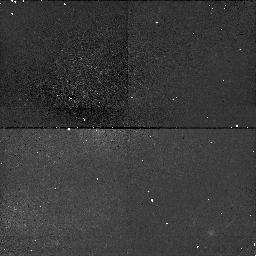
Target: NGC4151. Instrument: NICMOS/NIC1. Filter: F110W. Exposure: 38 min. Observation ID: n42302040

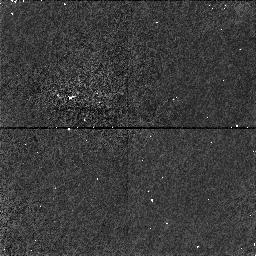
Target: NGC4151-OFFSET. Instrument: NICMOS/NIC1. Filter: F160W. Exposure: 34 min. Observation ID: n42305020

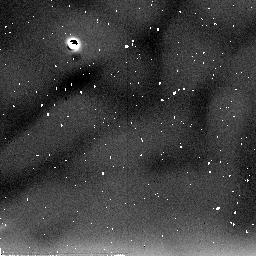
Target: NGC4151. Instrument: NICMOS/NIC2. Filter: F205W. Exposure: 38 min. Observation ID: n423a1010

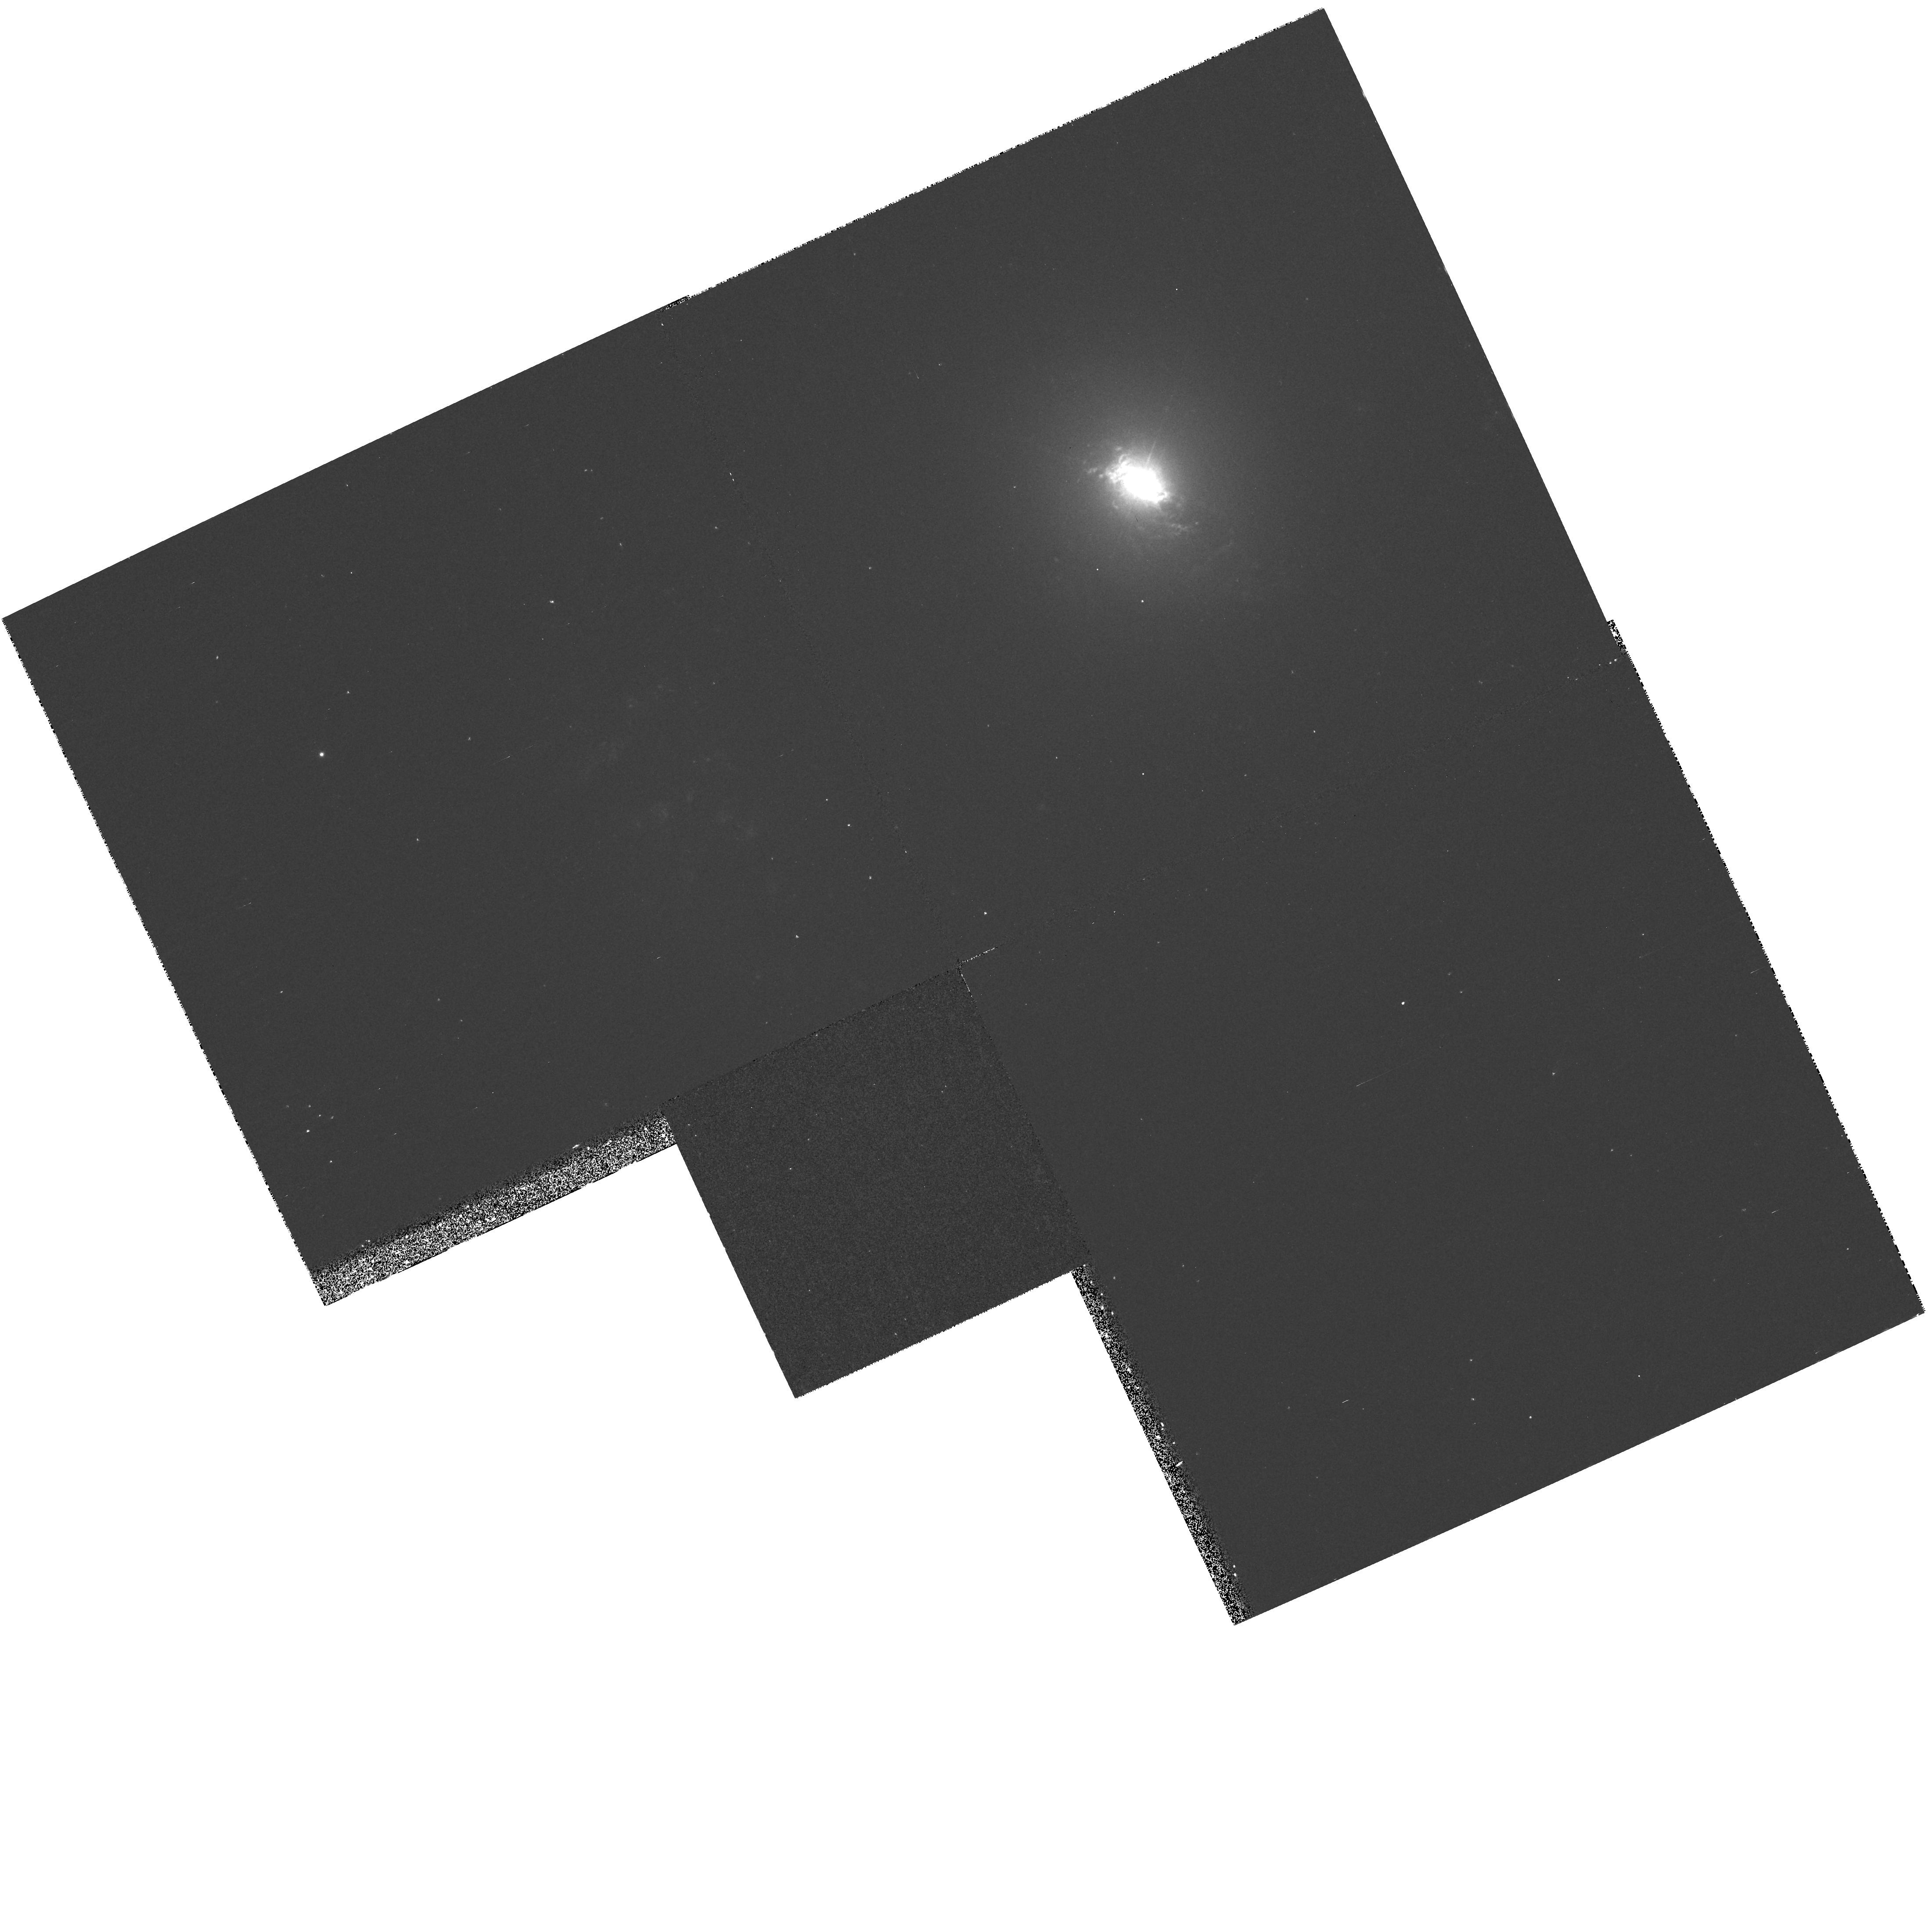
Target: NGC4151. Instrument: WFPC2/PC. Filter: F673N. Exposure: 20 min. Observation ID: hst_7569_06_wfpc2_pc_f673n_u42306

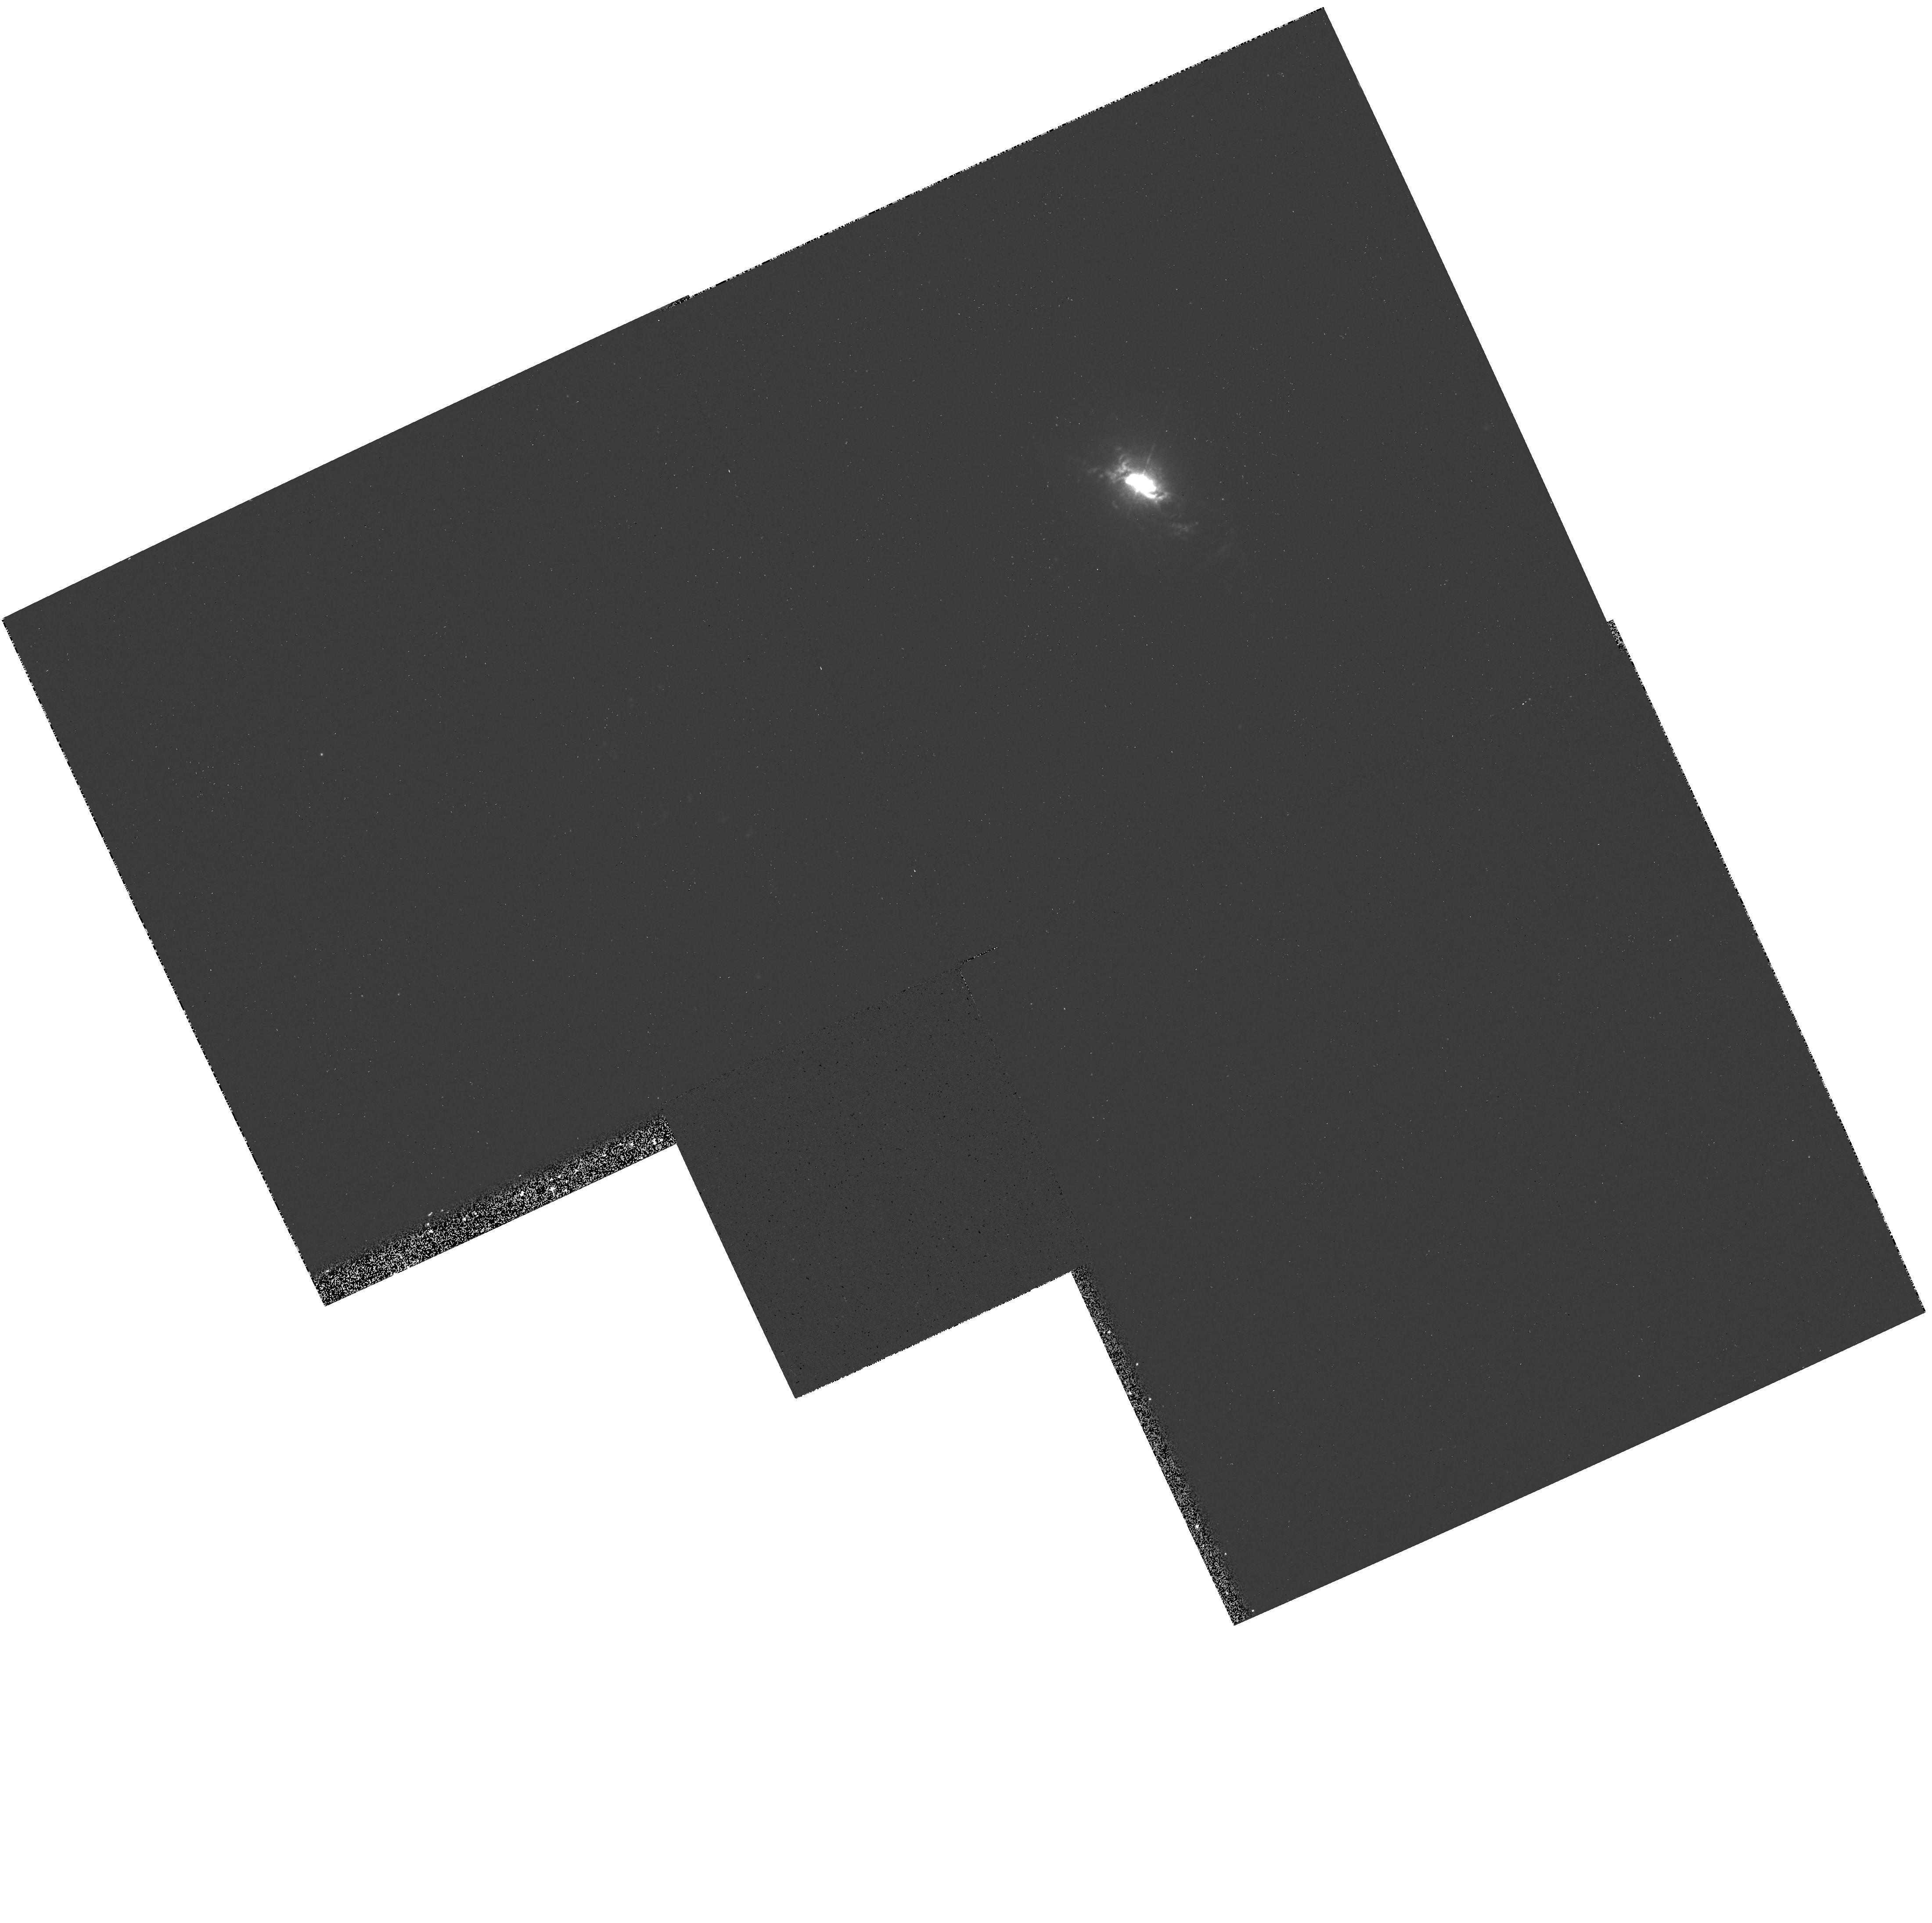
Target: NGC4151. Instrument: WFPC2/PC. Filter: F658N. Exposure: 7 min. Observation ID: hst_7569_06_wfpc2_pc_f658n_u42306

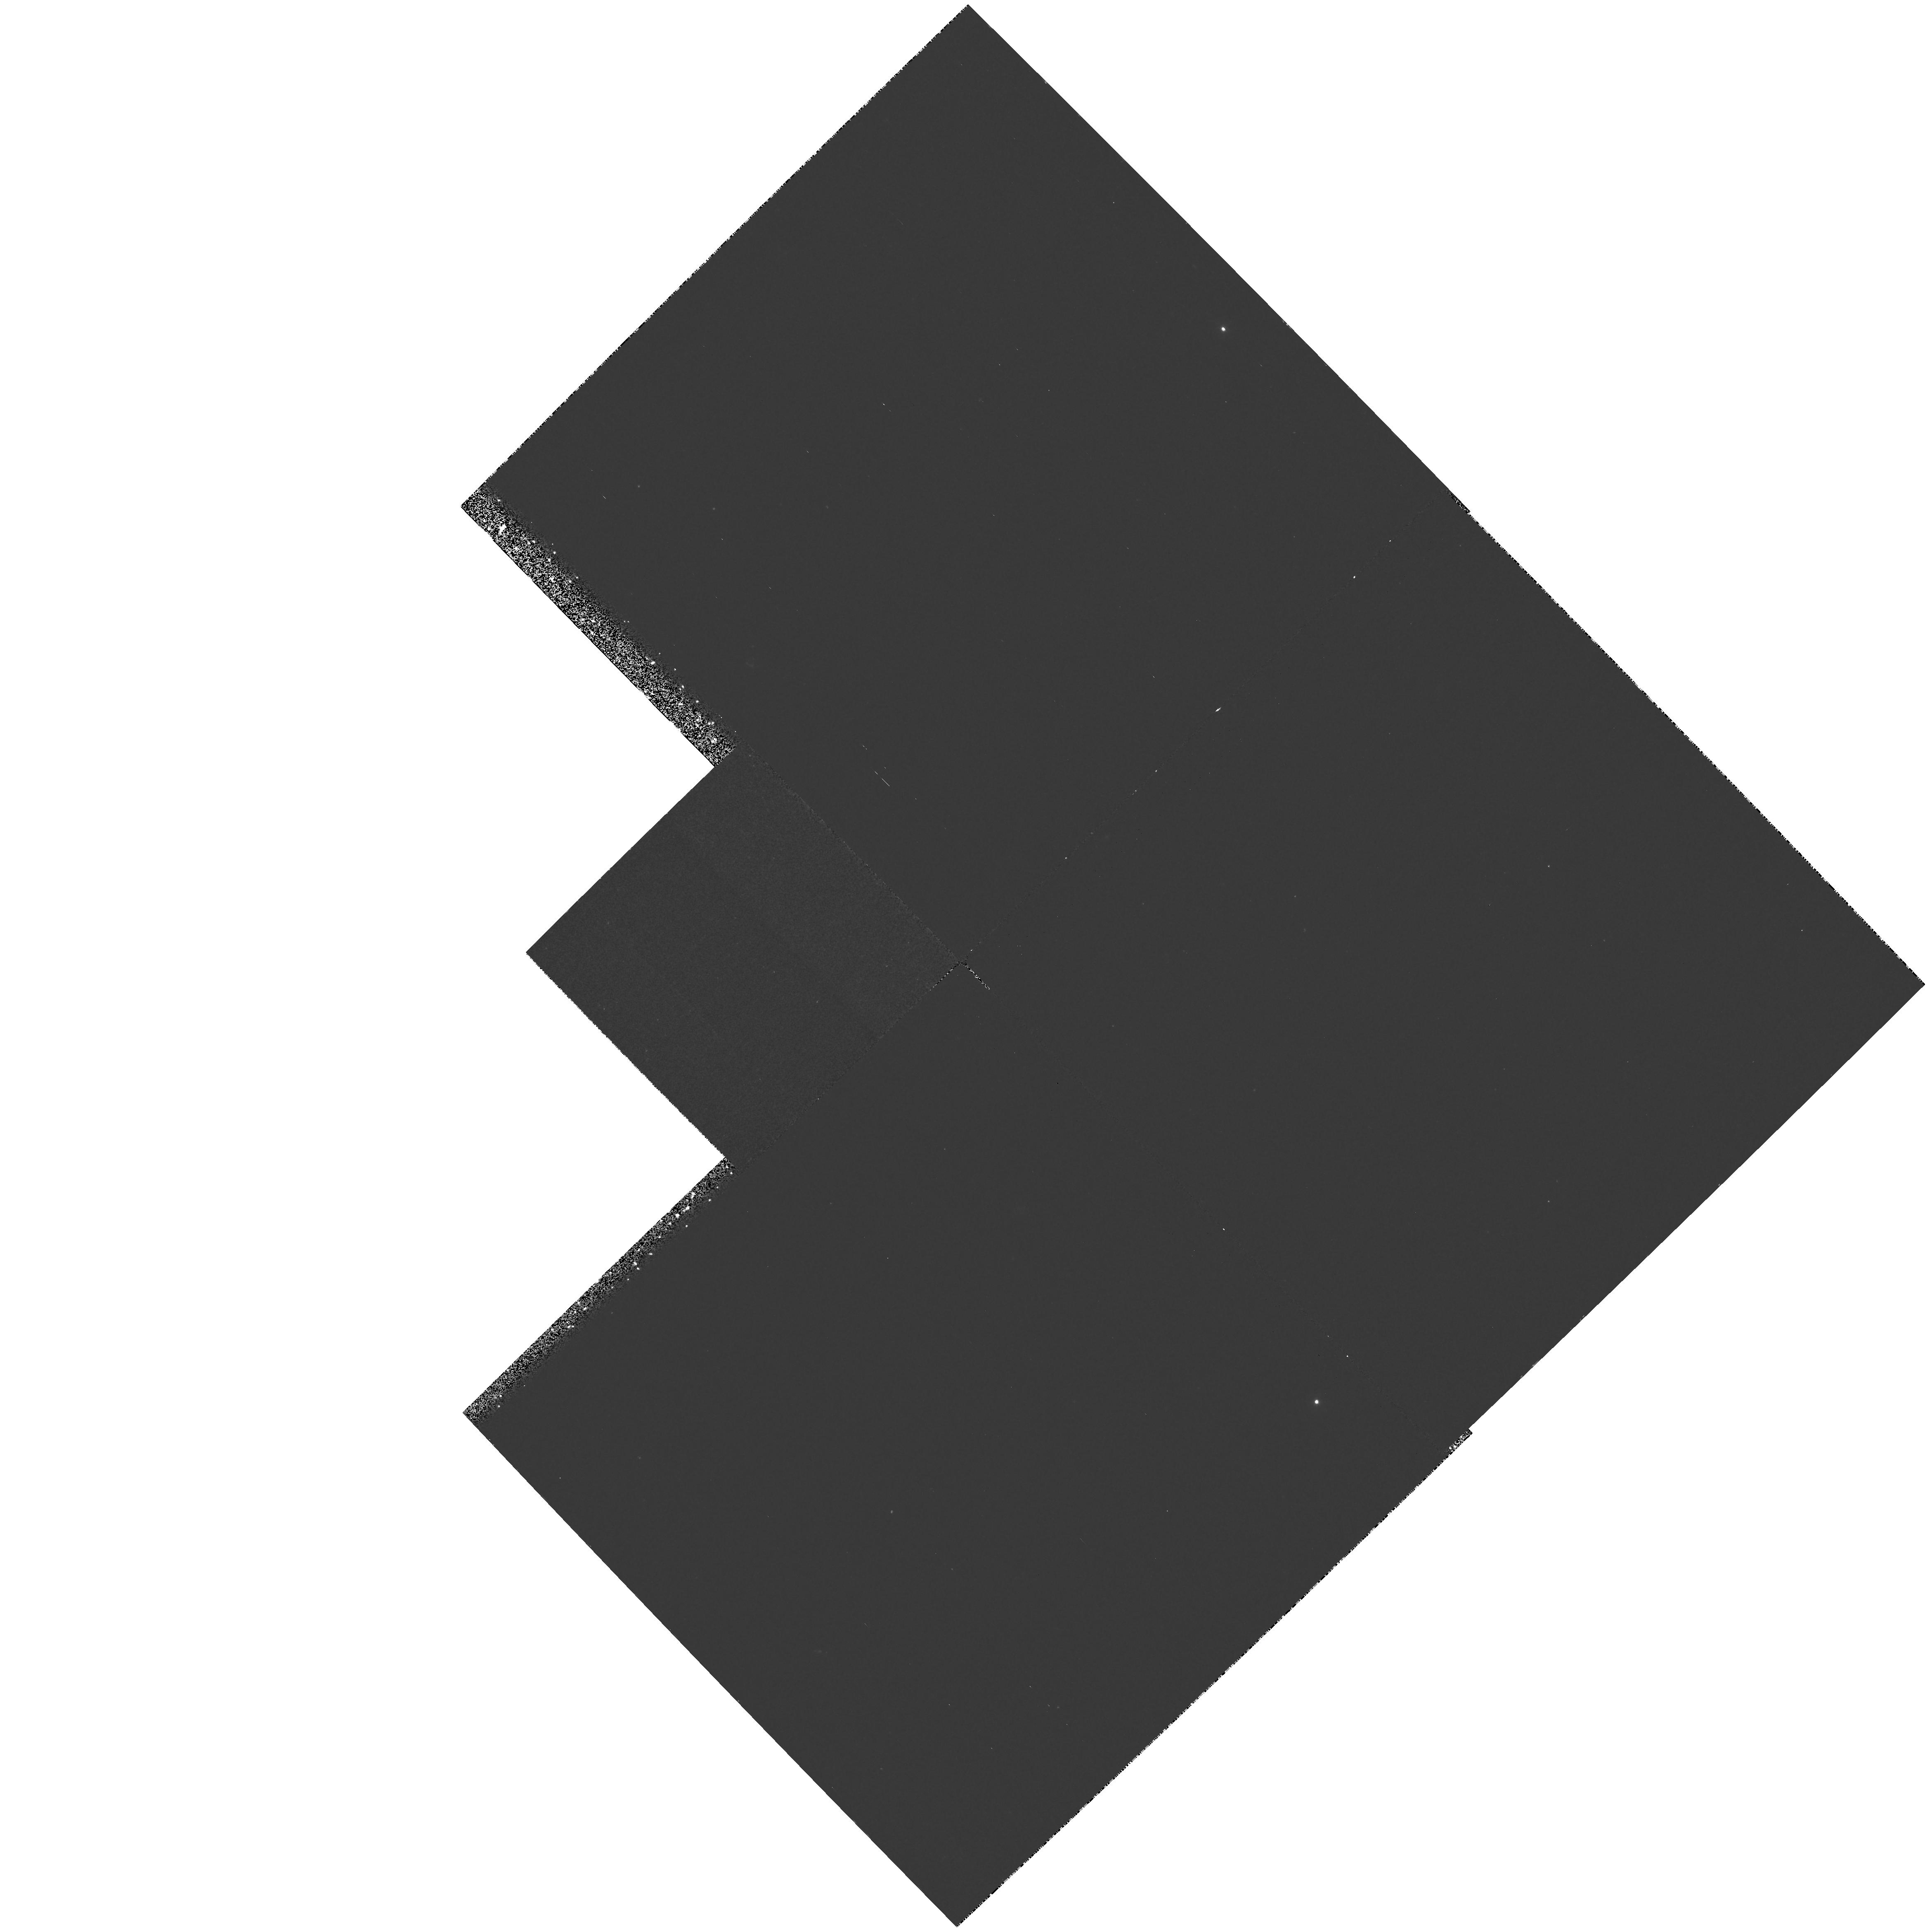
Target: NGC4151. Instrument: WFPC2/PC. Filter: F300W. Exposure: 1.1 h. Observation ID: hst_7569_01_wfpc2_pc_f300w_u42301

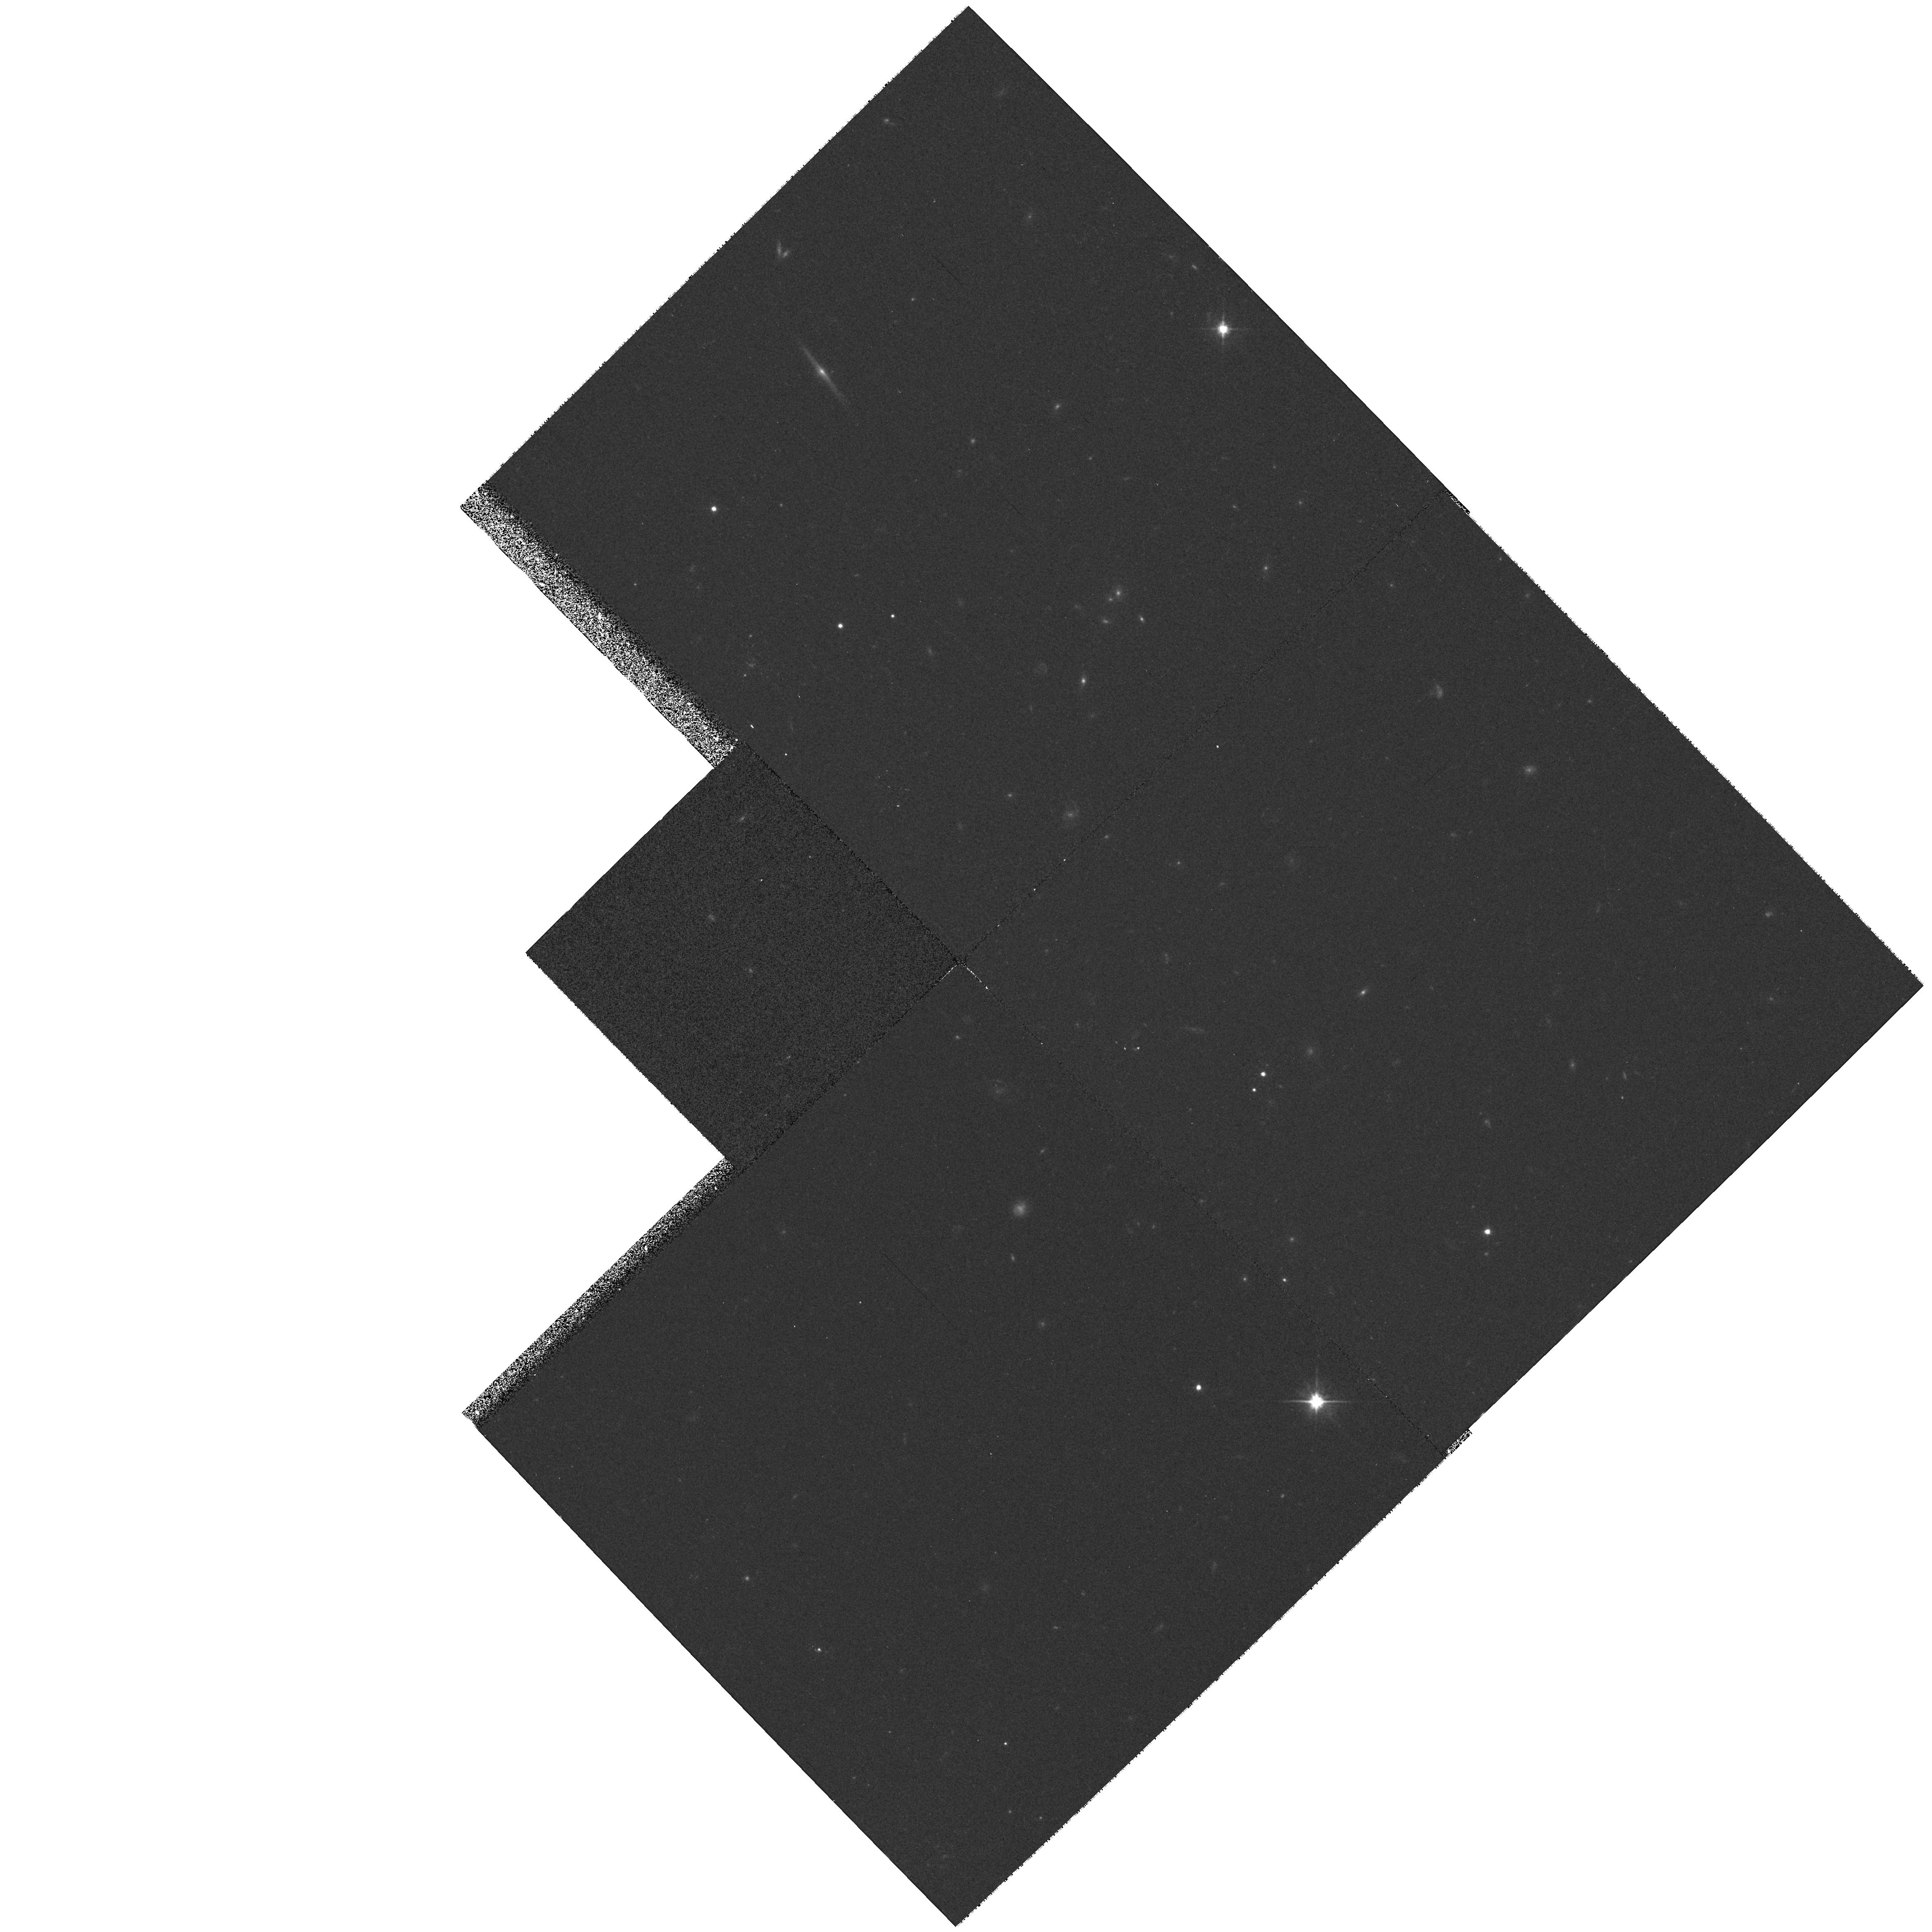
Target: NGC4151. Instrument: WFPC2/PC. Filter: F606W. Exposure: 10 min. Observation ID: hst_7569_01_wfpc2_pc_f606w_u42301

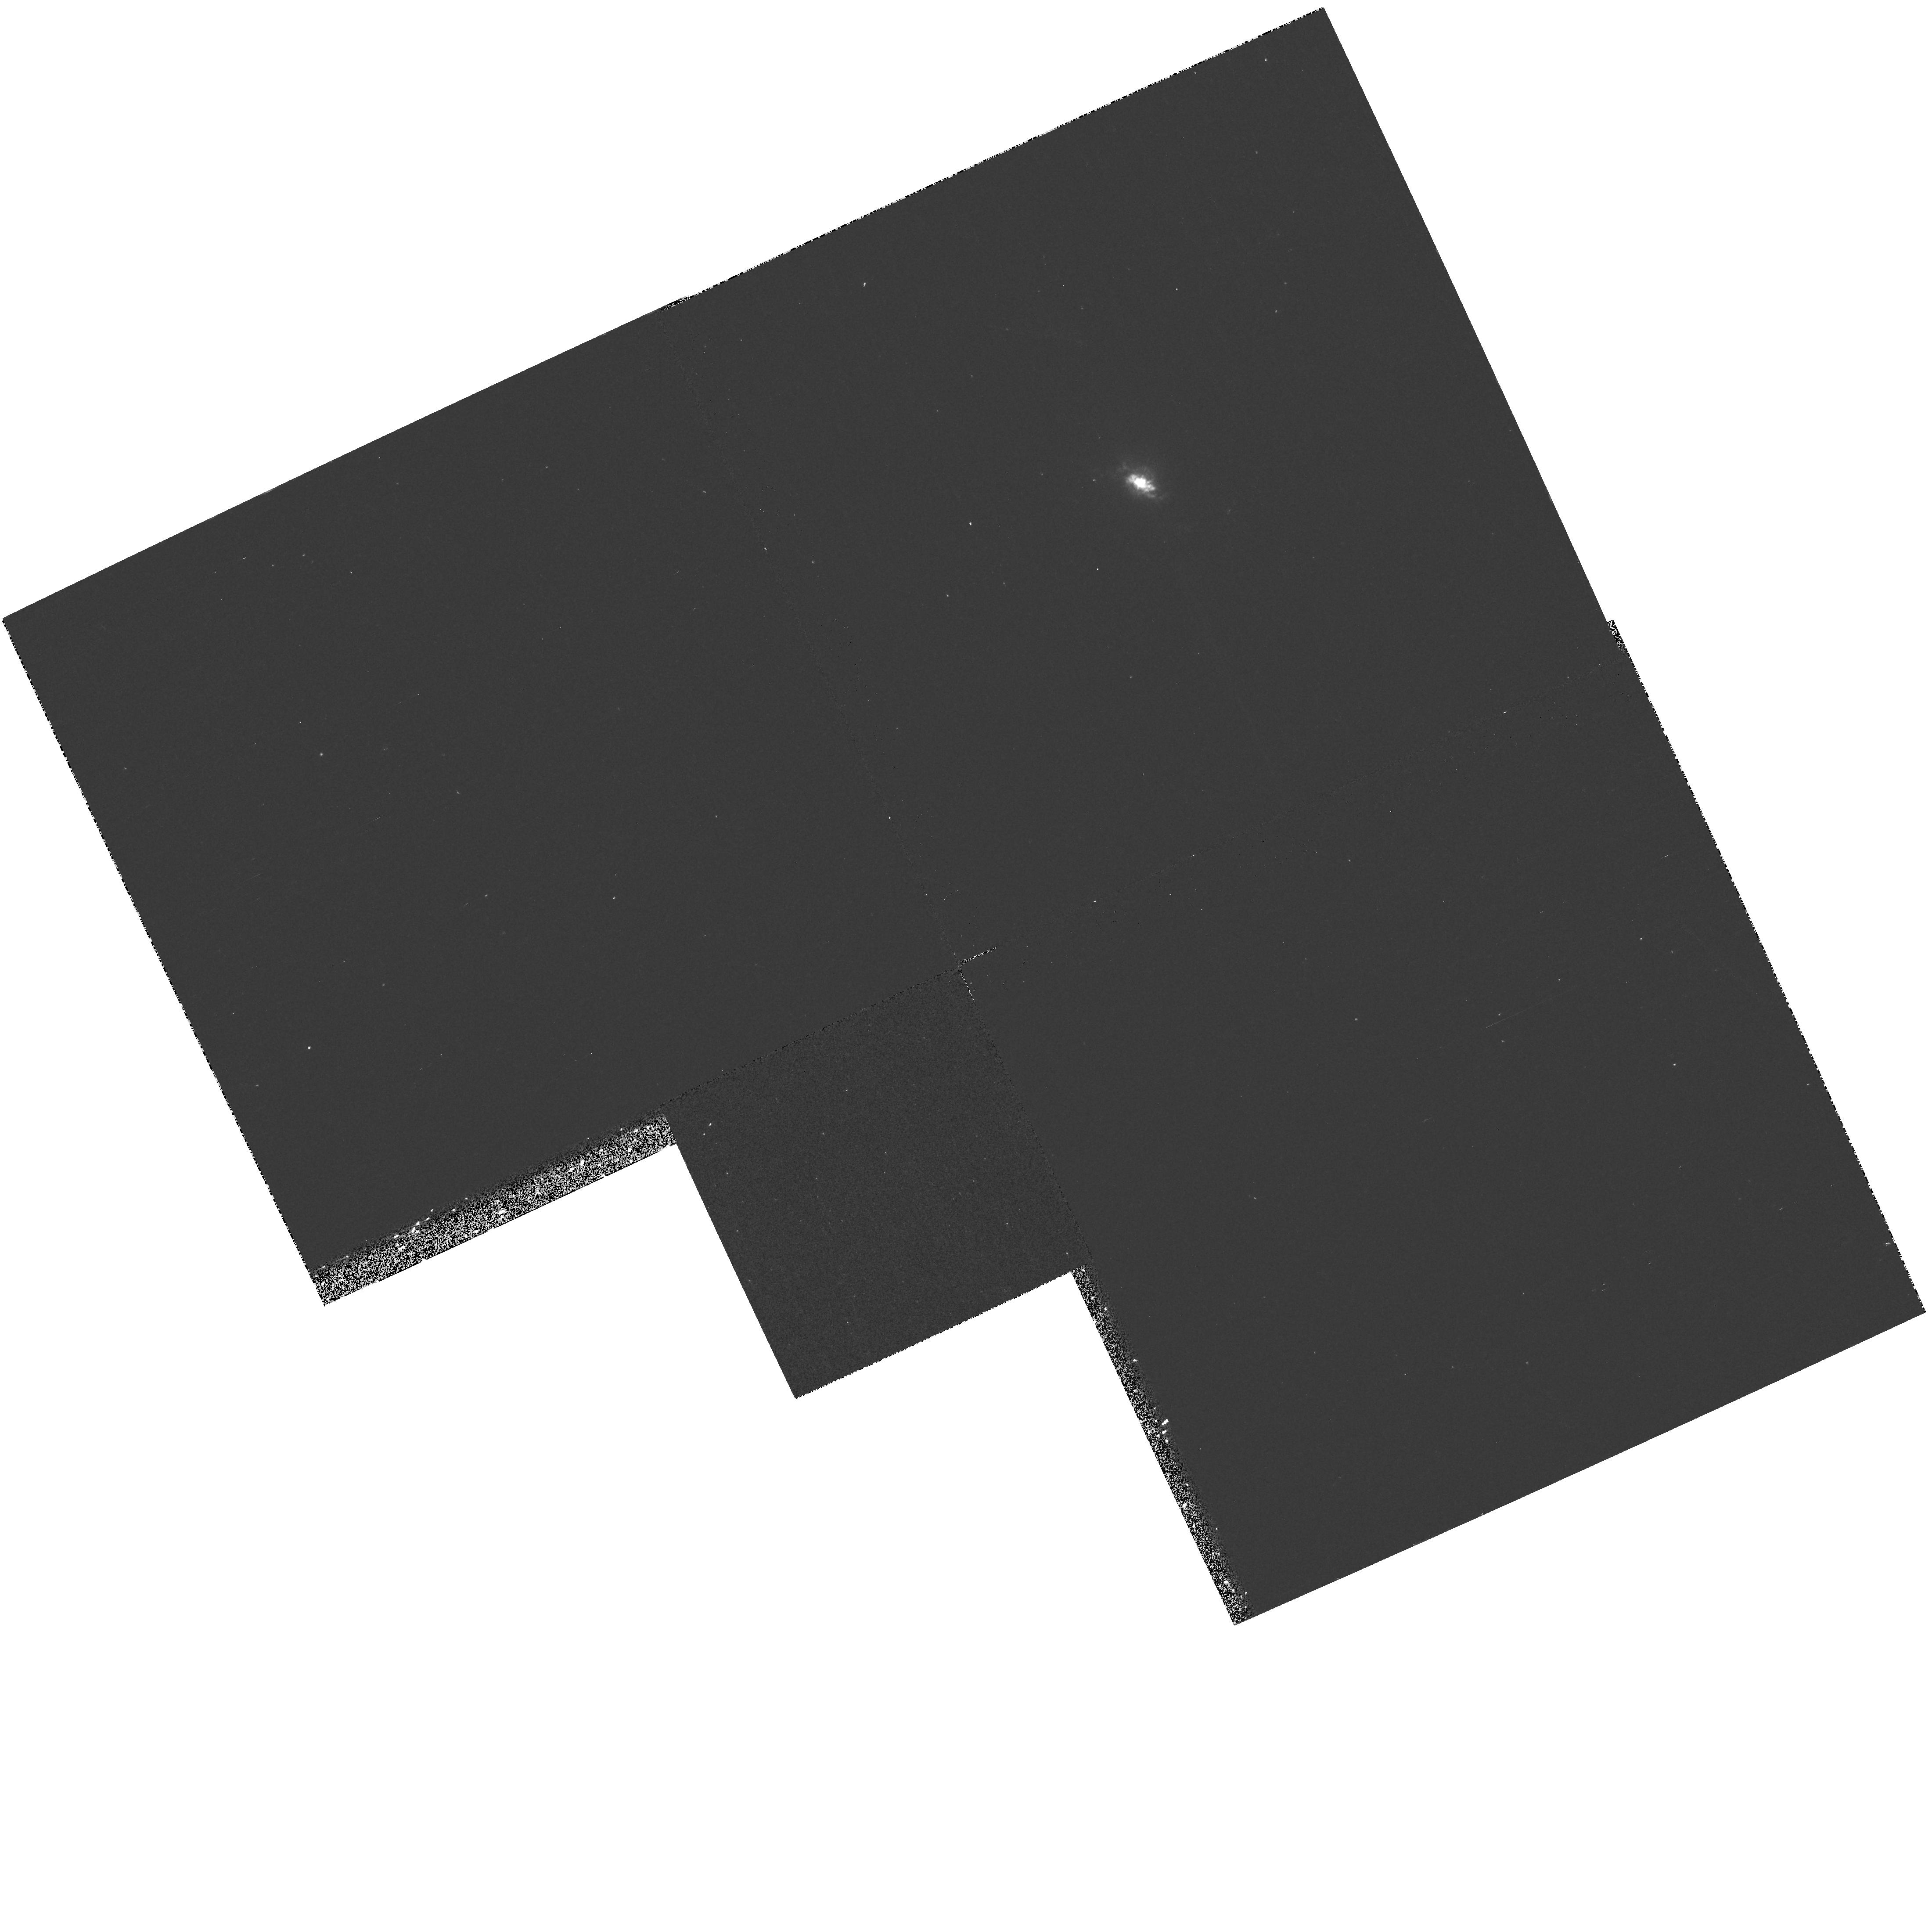
Target: NGC4151. Instrument: WFPC2/PC. Filter: F390N. Exposure: 20 min. Observation ID: hst_7569_06_wfpc2_pc_f390n_u42306

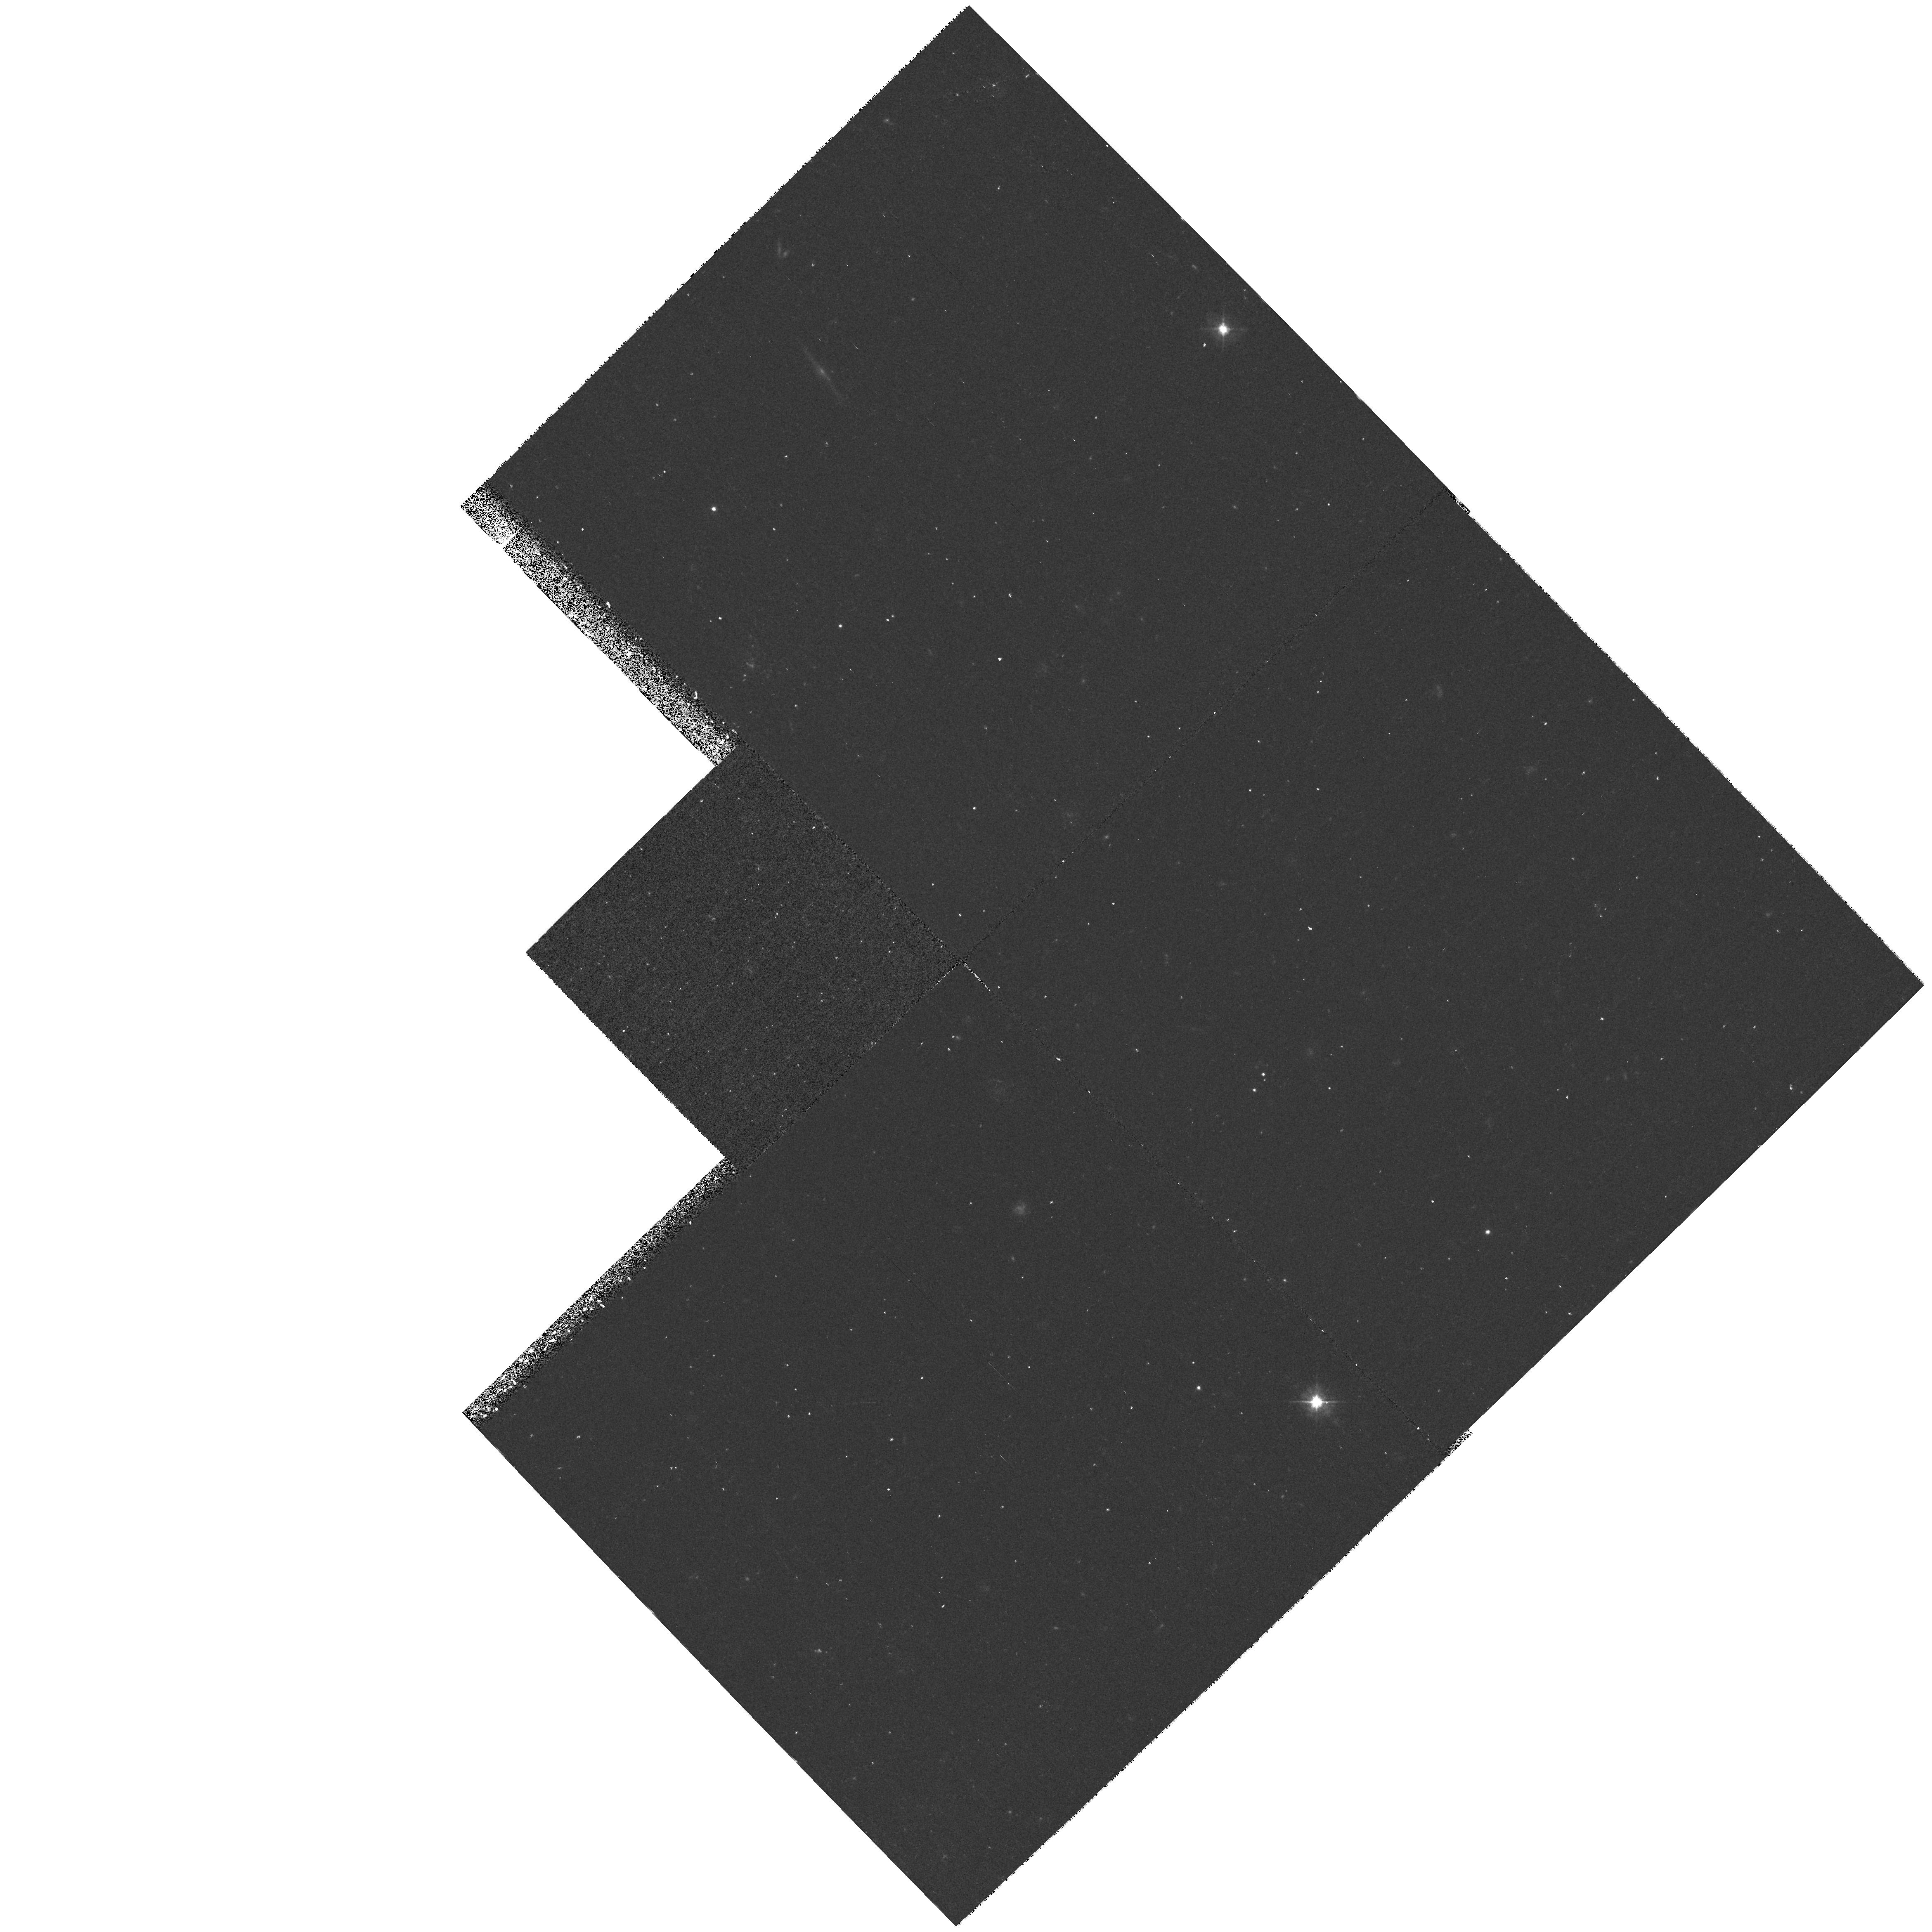
Target: NGC4151. Instrument: WFPC2/PC. Filter: F450W. Exposure: 33 min. Observation ID: hst_7569_01_wfpc2_pc_f450w_u42301

The nuclear region of NGC 4151 (PI: Hutchings, John)

The Seyfert 1 galaxy NGC 4151 will be studied in several ways. 1) Low-resolution spectra over the entire UV and visible range will be obtained through a slit at several different orientations to model the physical conditions in the emission-line regions; 2) slitless spectra of strong emission lines at moderate resolution and narrow-band WFPC2 images will be used to map the dynamics of the regions; 3)echelle spectra over the entire UV bandpass will be used to study the intrinsic absorption in the nucleus; and 4) parallel imaging will be performed of the outer galaxy and other galaxies or QSOs.